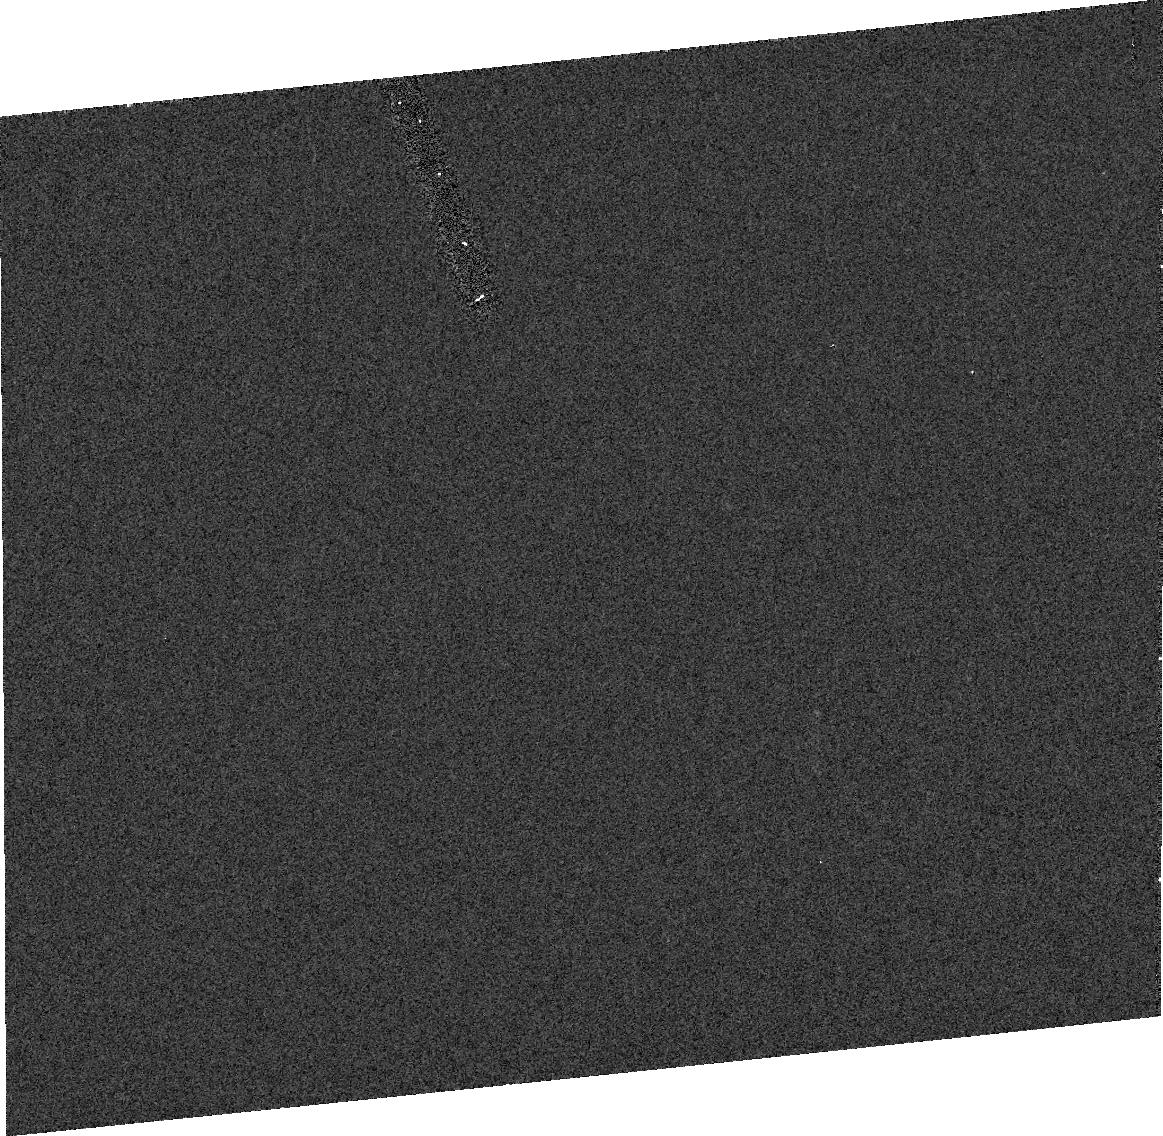
Target: MP23054. Instrument: ACS/HRC. Filter: F606W. Exposure: 2 min. Observation ID: j8s410020

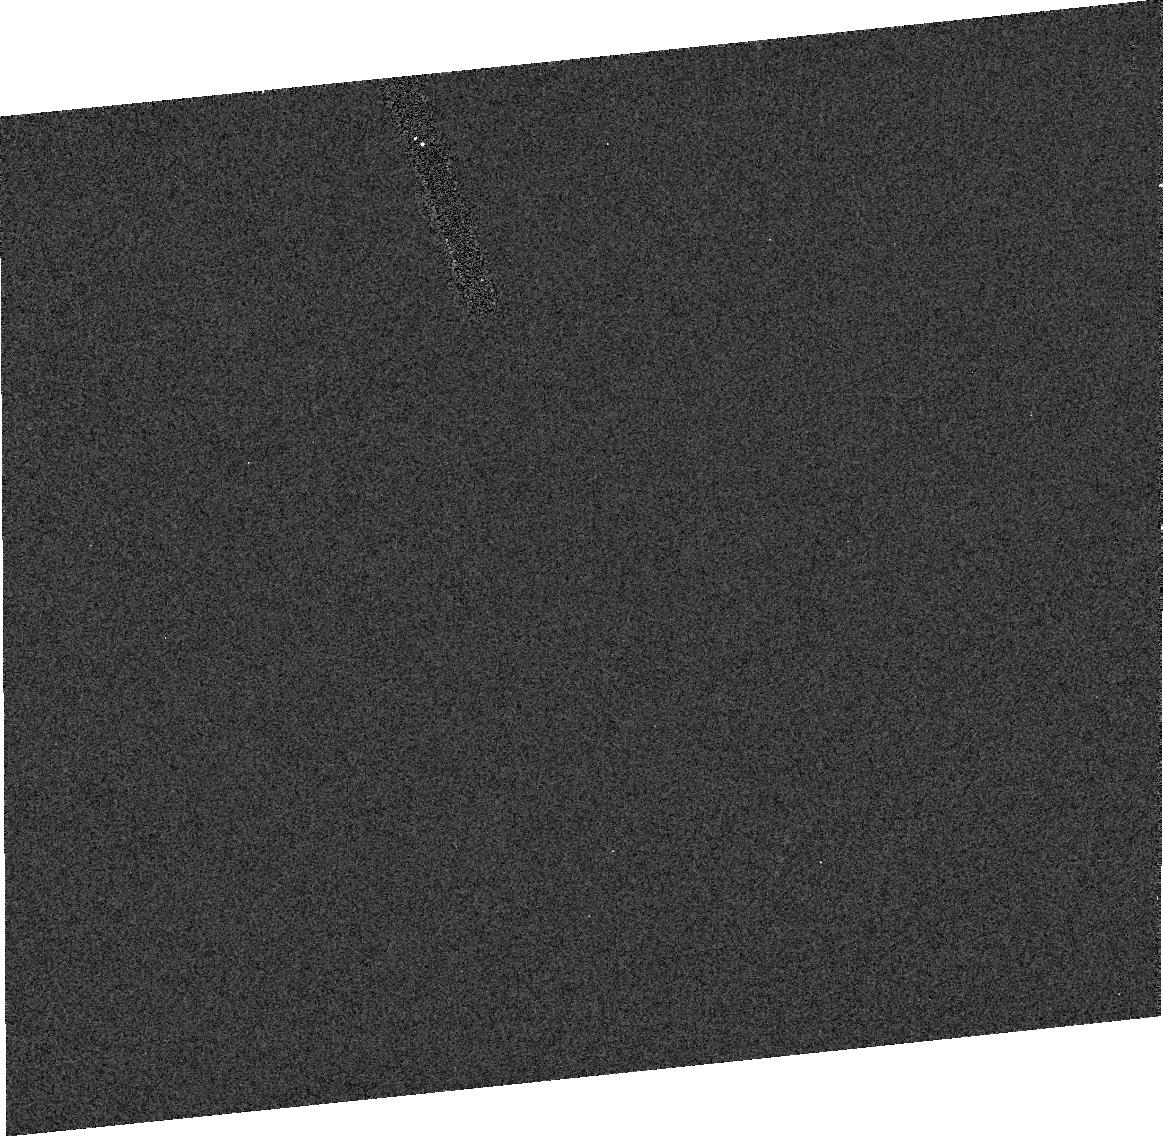
Target: MP25192. Instrument: ACS/HRC. Filter: F606W. Exposure: 2 min. Observation ID: j8s455010

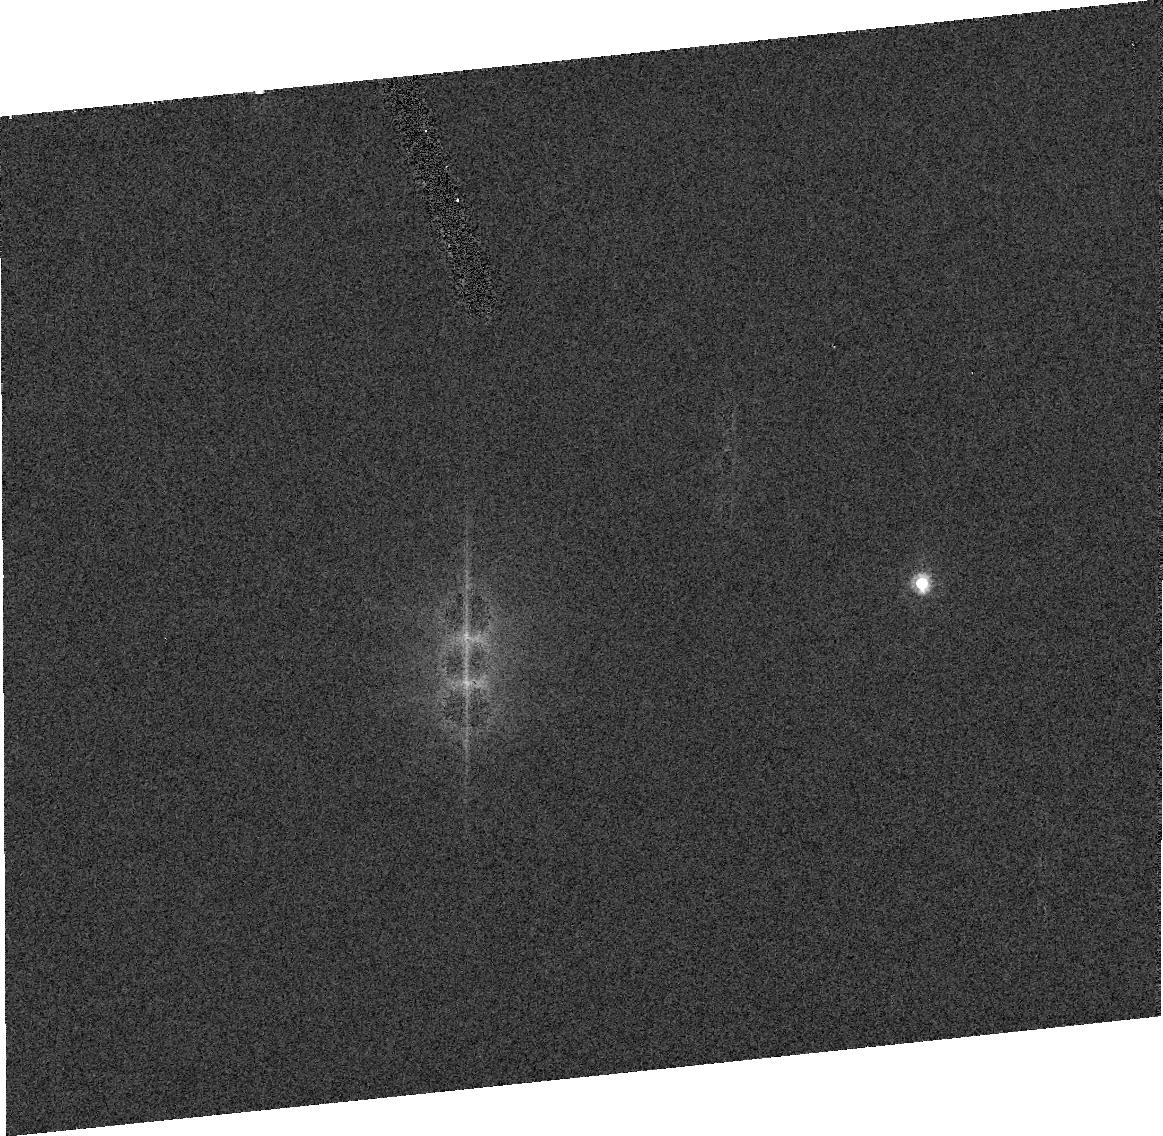
Target: MP26641. Instrument: ACS/HRC. Filter: F606W. Exposure: 2 min. Observation ID: j8s42d030

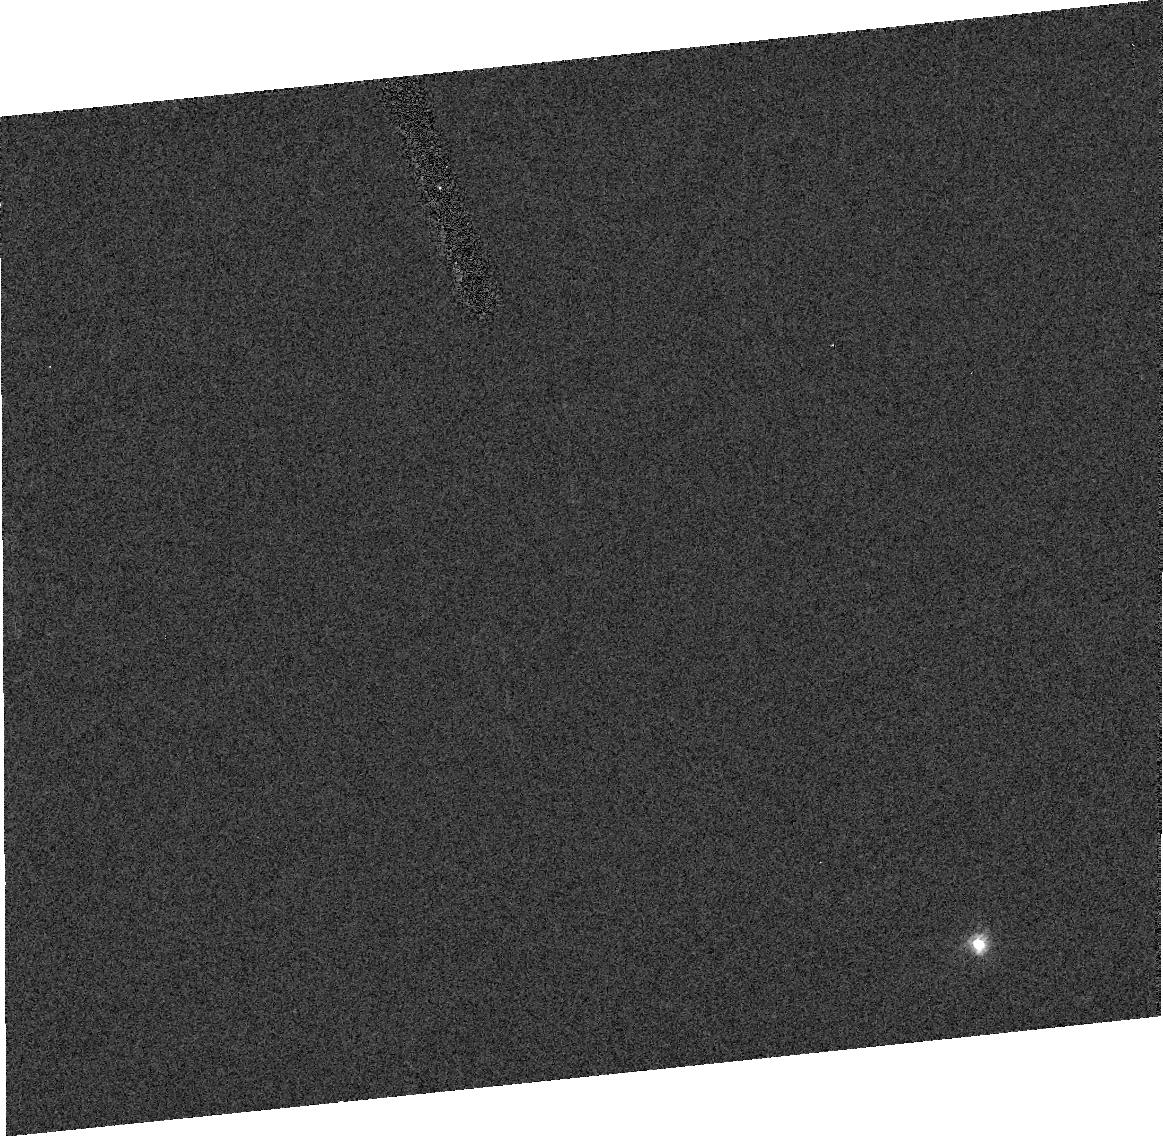
Target: MP48424. Instrument: ACS/HRC. Filter: F606W. Exposure: 2 min. Observation ID: j8s45c030

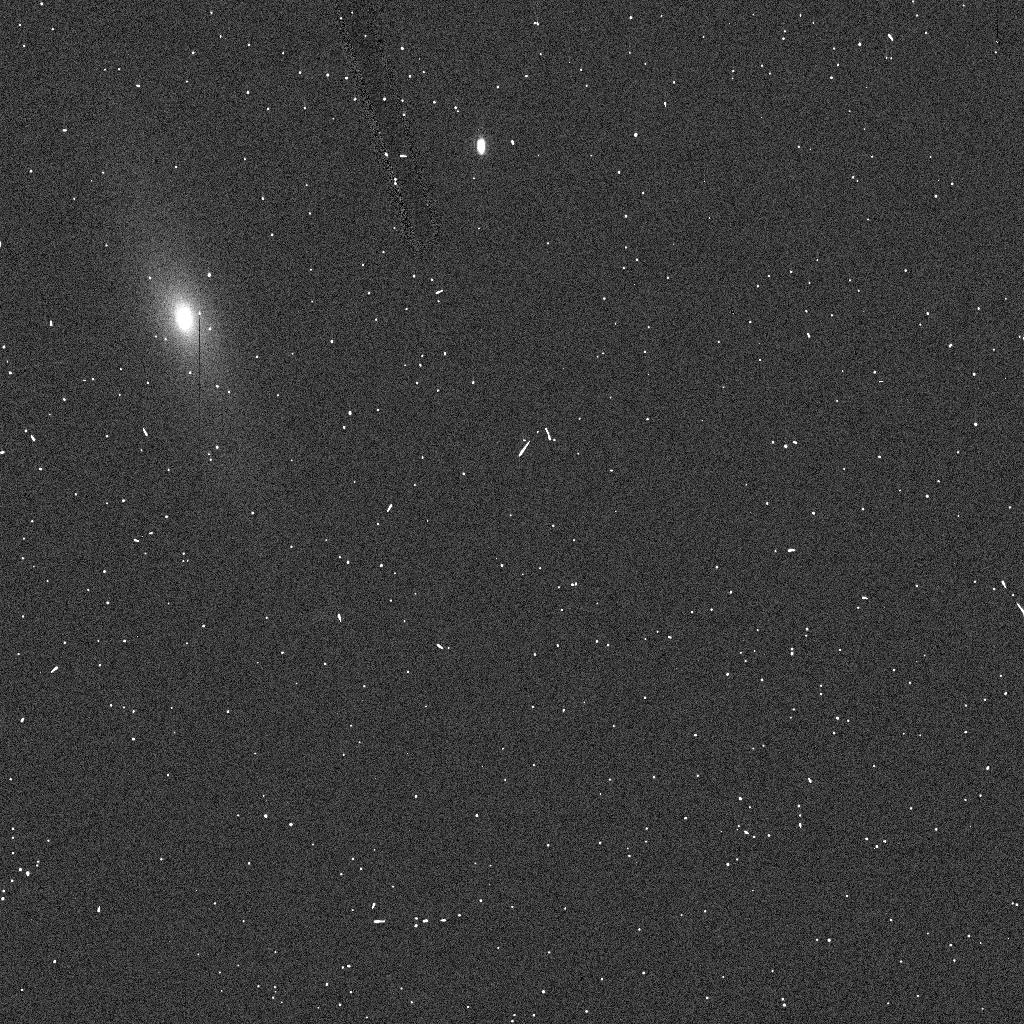
Target: MP54869. Instrument: ACS/HRC. Filter: F606W. Exposure: 1 min. Observation ID: j8s42eeyq

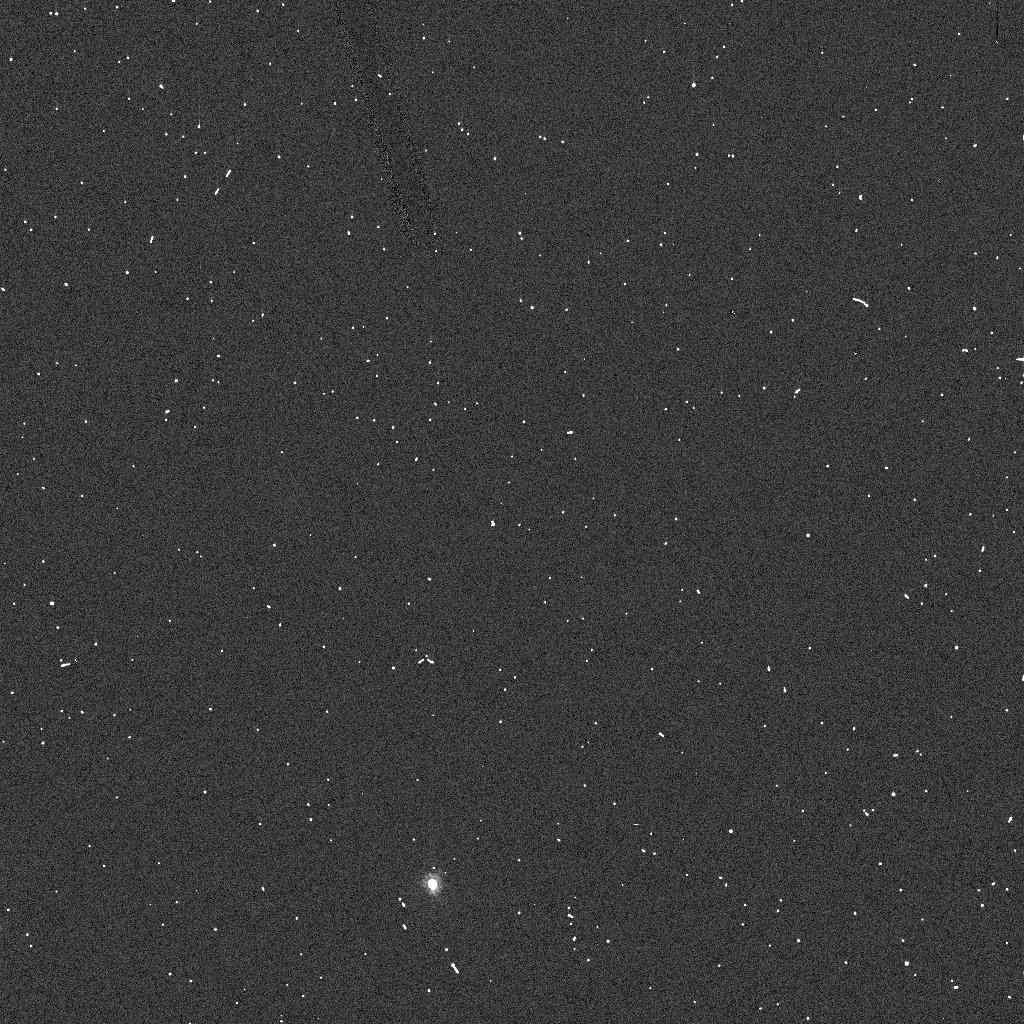
Target: MP11768. Instrument: ACS/HRC. Filter: F606W. Exposure: 1 min. Observation ID: j8s436lzq

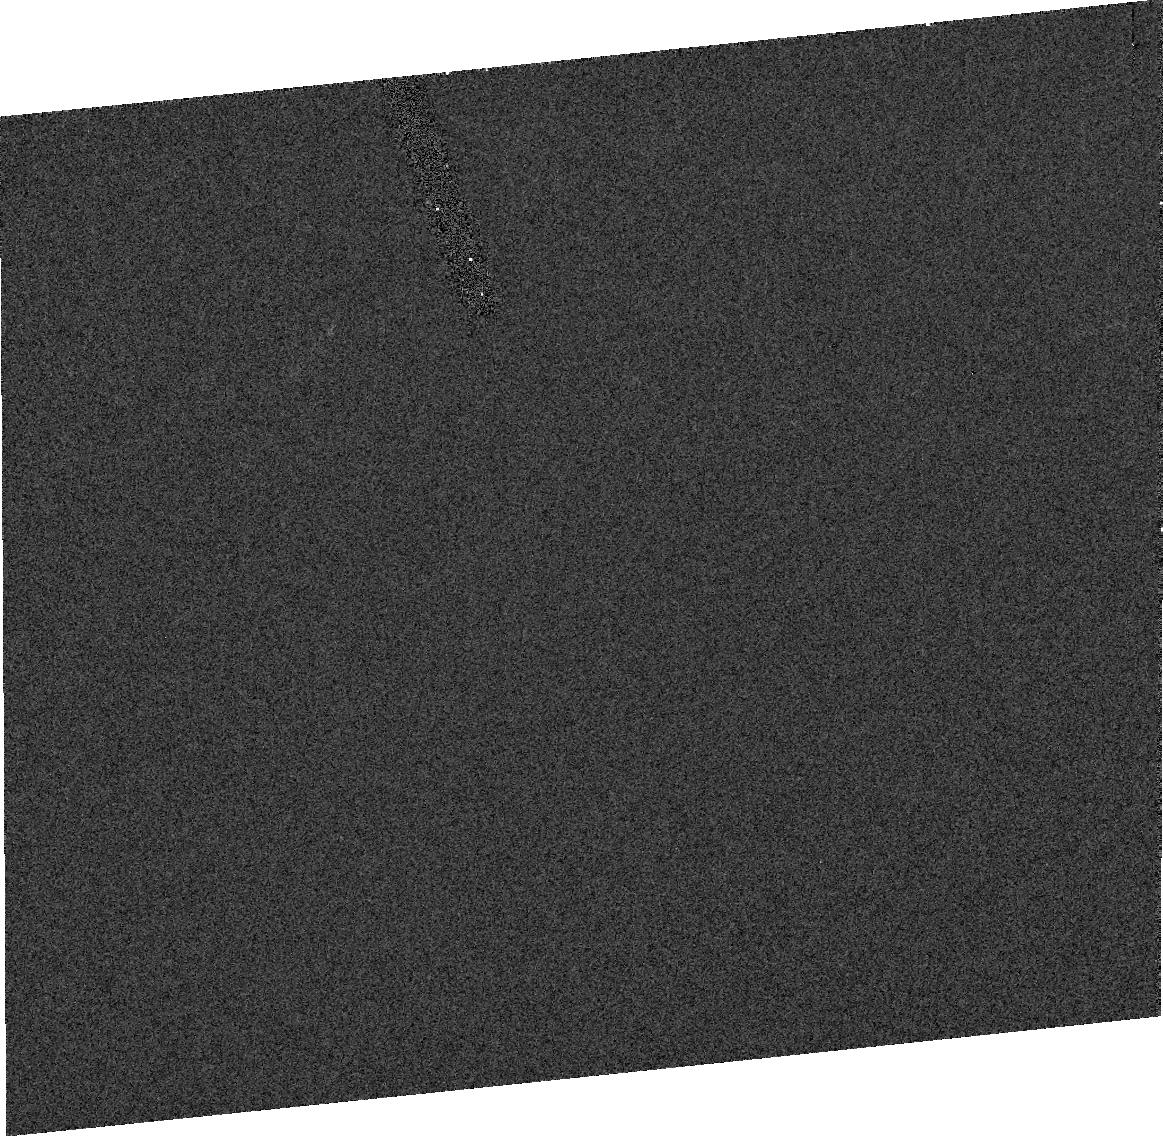
Target: MP27705. Instrument: ACS/HRC. Filter: F606W. Exposure: 2 min. Observation ID: j8s48d040

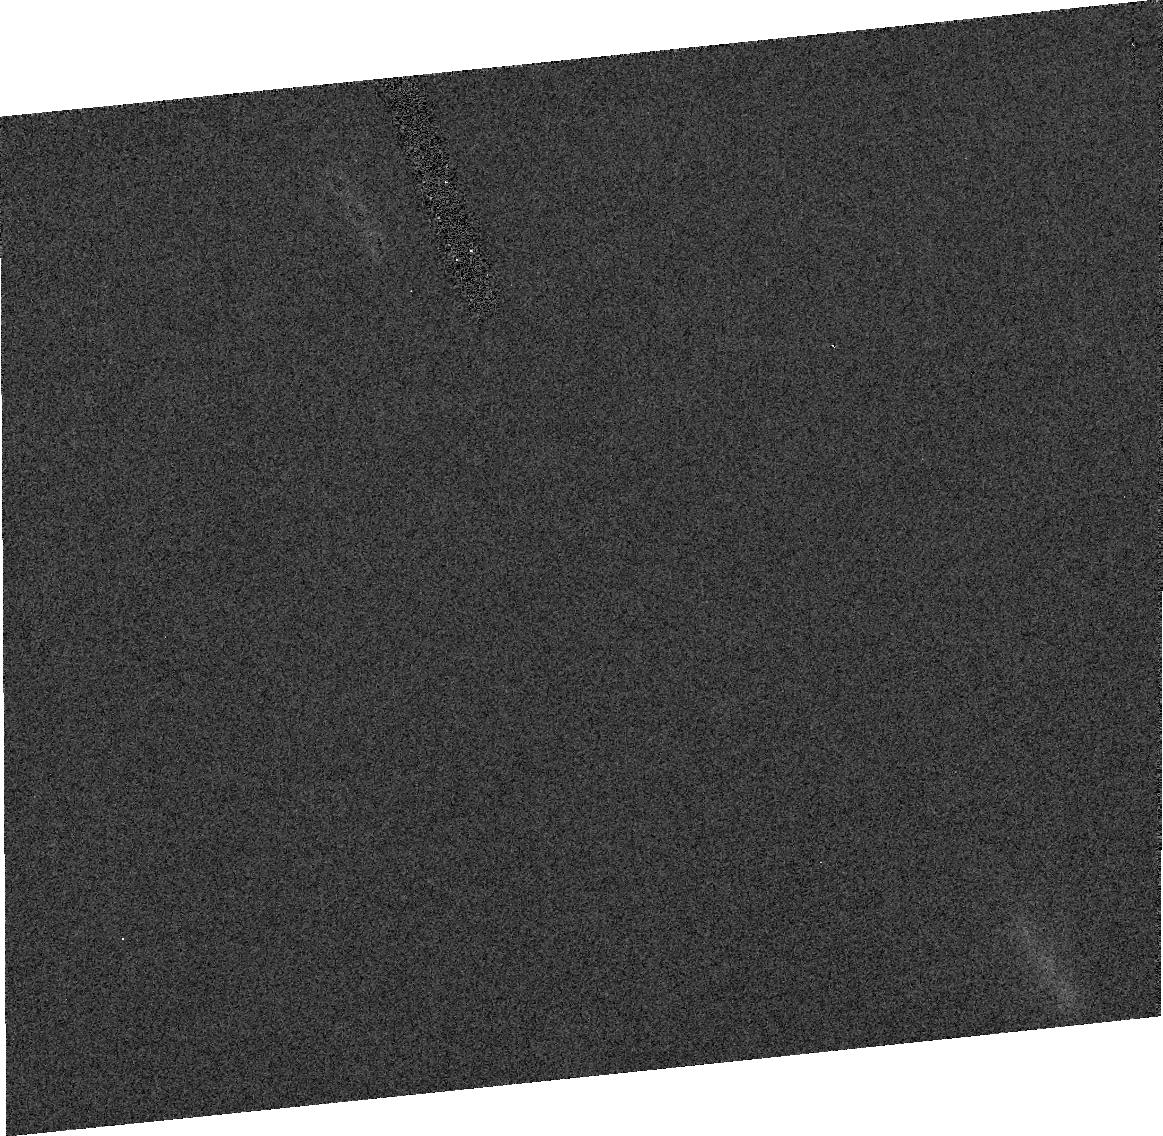
Target: MP8624. Instrument: ACS/HRC. Filter: F606W. Exposure: 2 min. Observation ID: j8s42b040

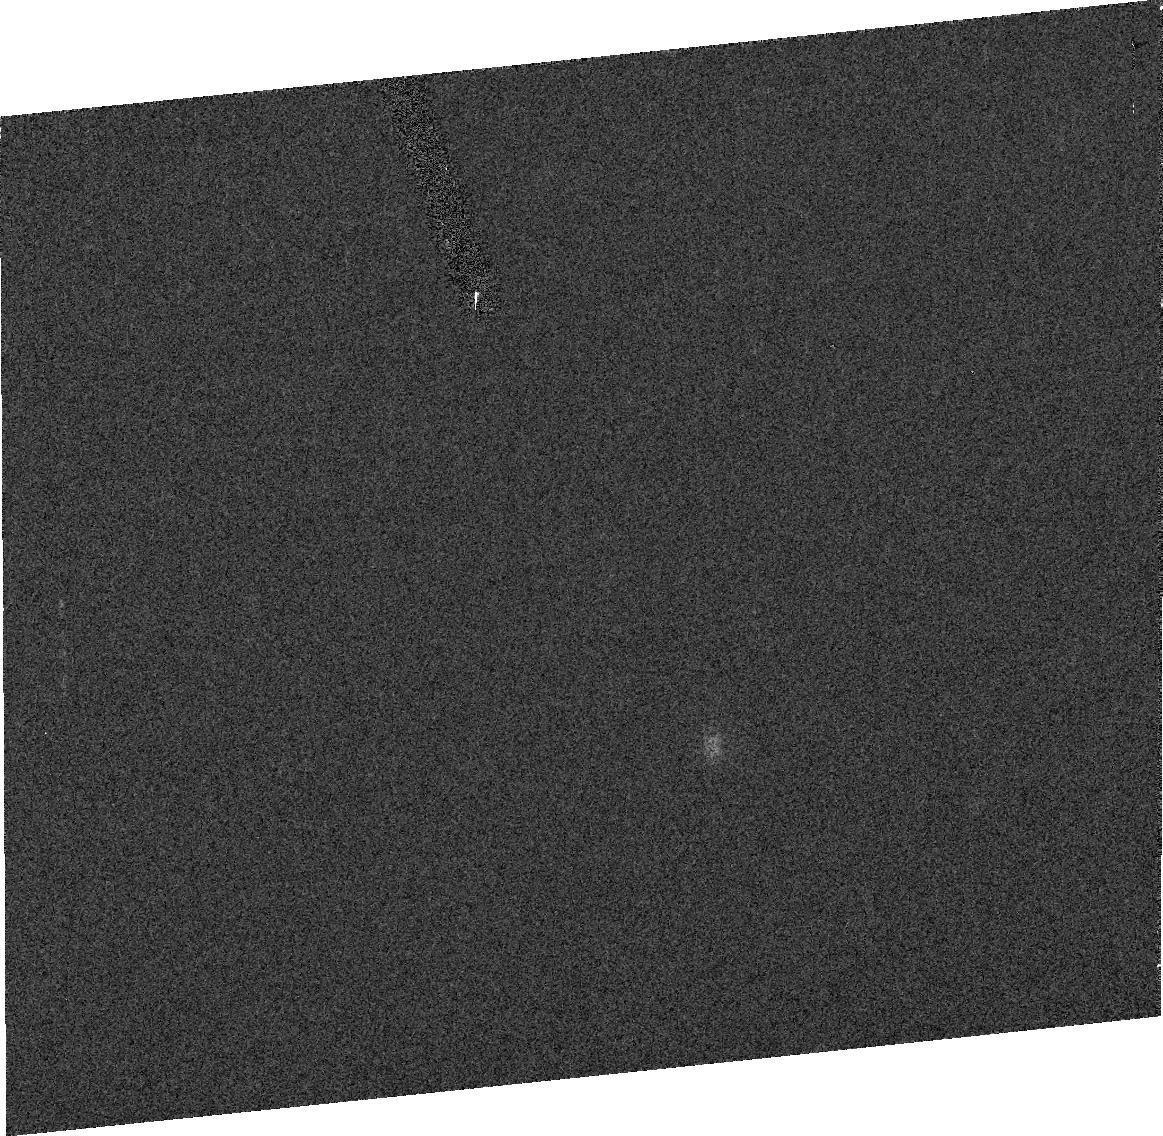
Target: MP2001QF18. Instrument: ACS/HRC. Filter: F606W. Exposure: 2 min. Observation ID: j8s40b040

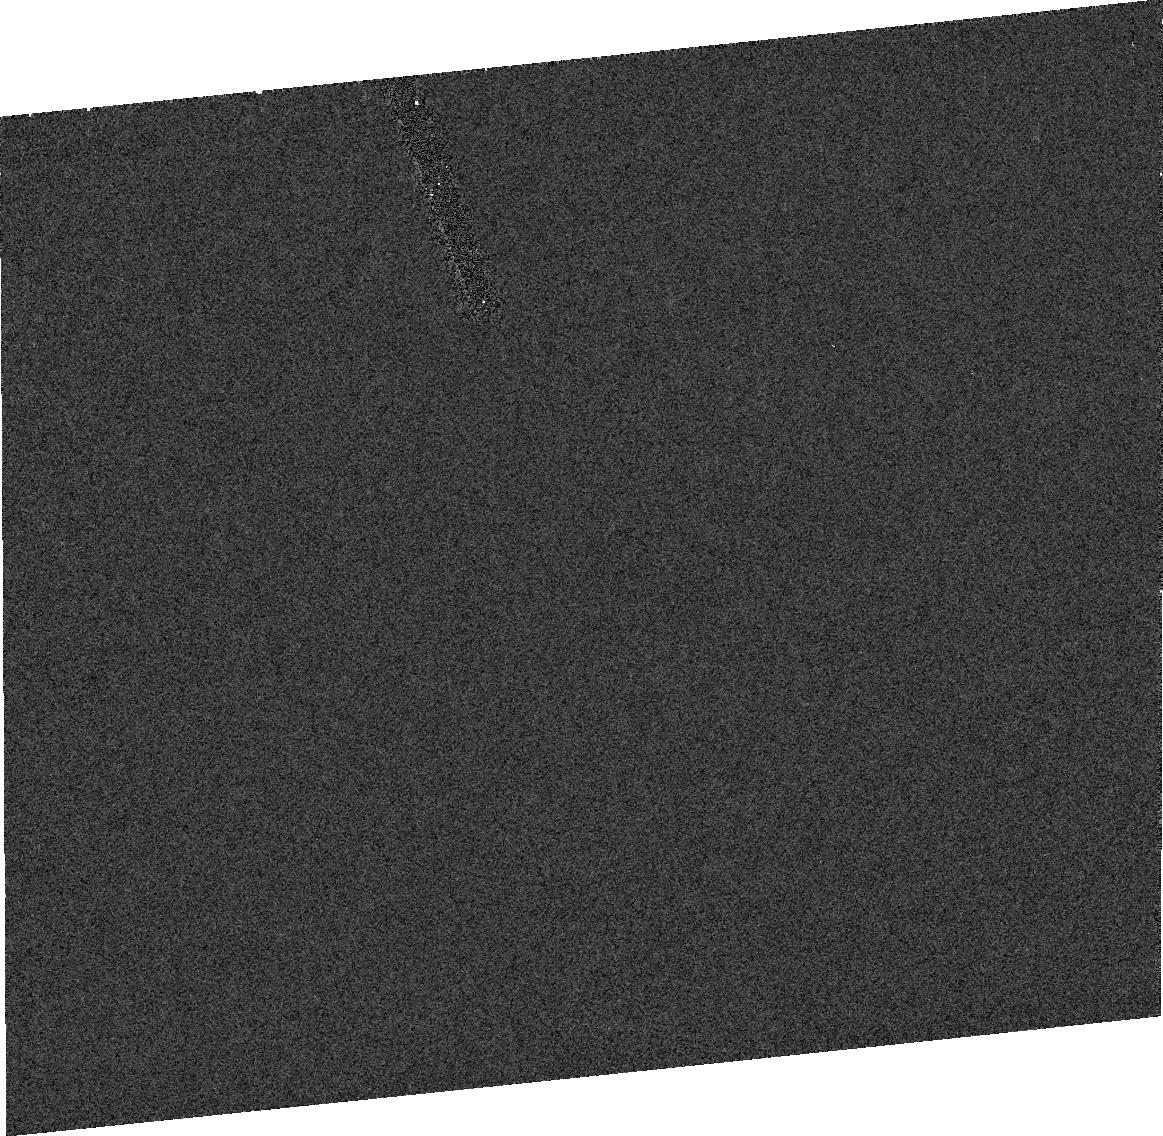
Target: MP25820. Instrument: ACS/HRC. Filter: F606W. Exposure: 2 min. Observation ID: j8s42a040

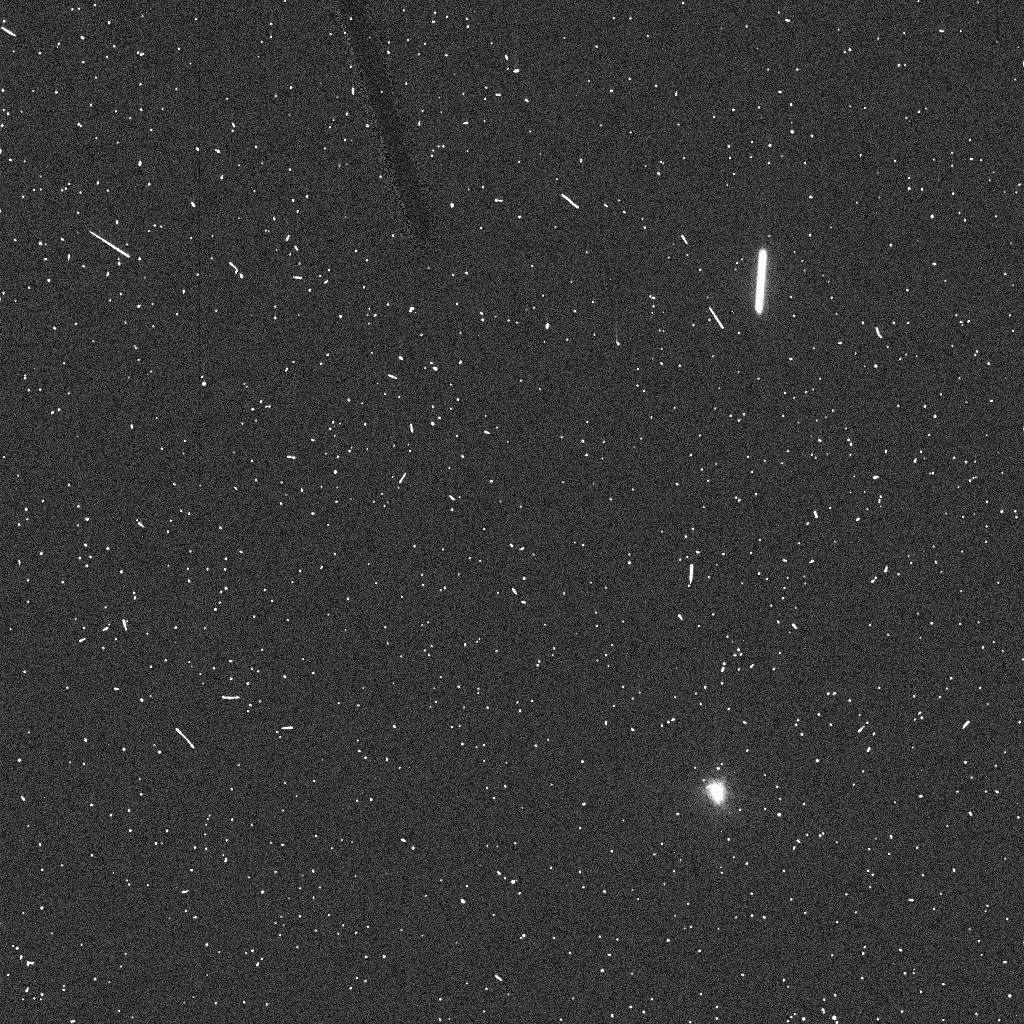
Target: MP7689. Instrument: ACS/HRC. Filter: F606W. Exposure: 3 min. Observation ID: j8s45brfq

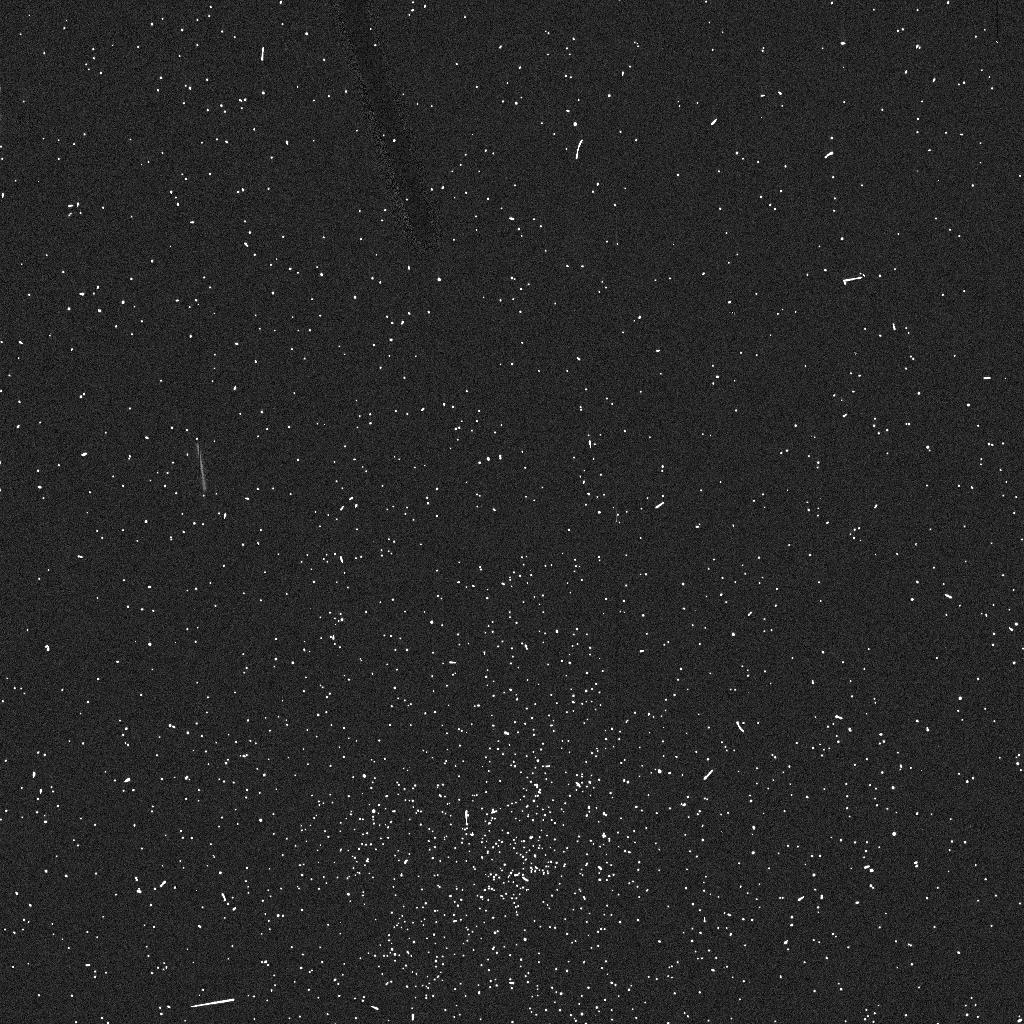
Target: MP13765. Instrument: ACS/HRC. Filter: F606W. Exposure: 3 min. Observation ID: j8s403mbq

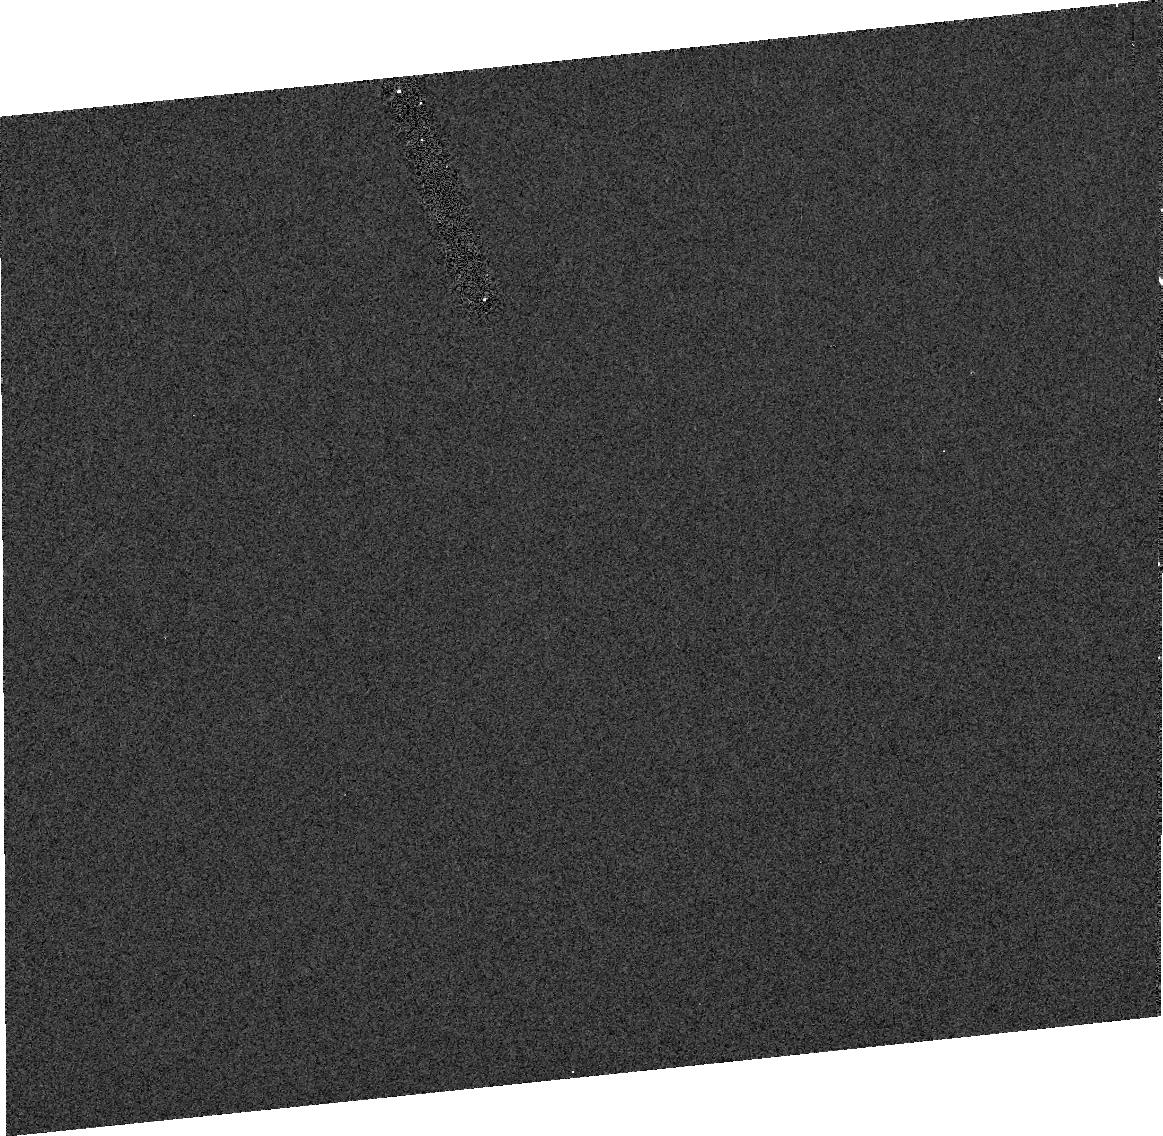
Target: MP37360. Instrument: ACS/HRC. Filter: F606W. Exposure: 2 min. Observation ID: j8s43b010

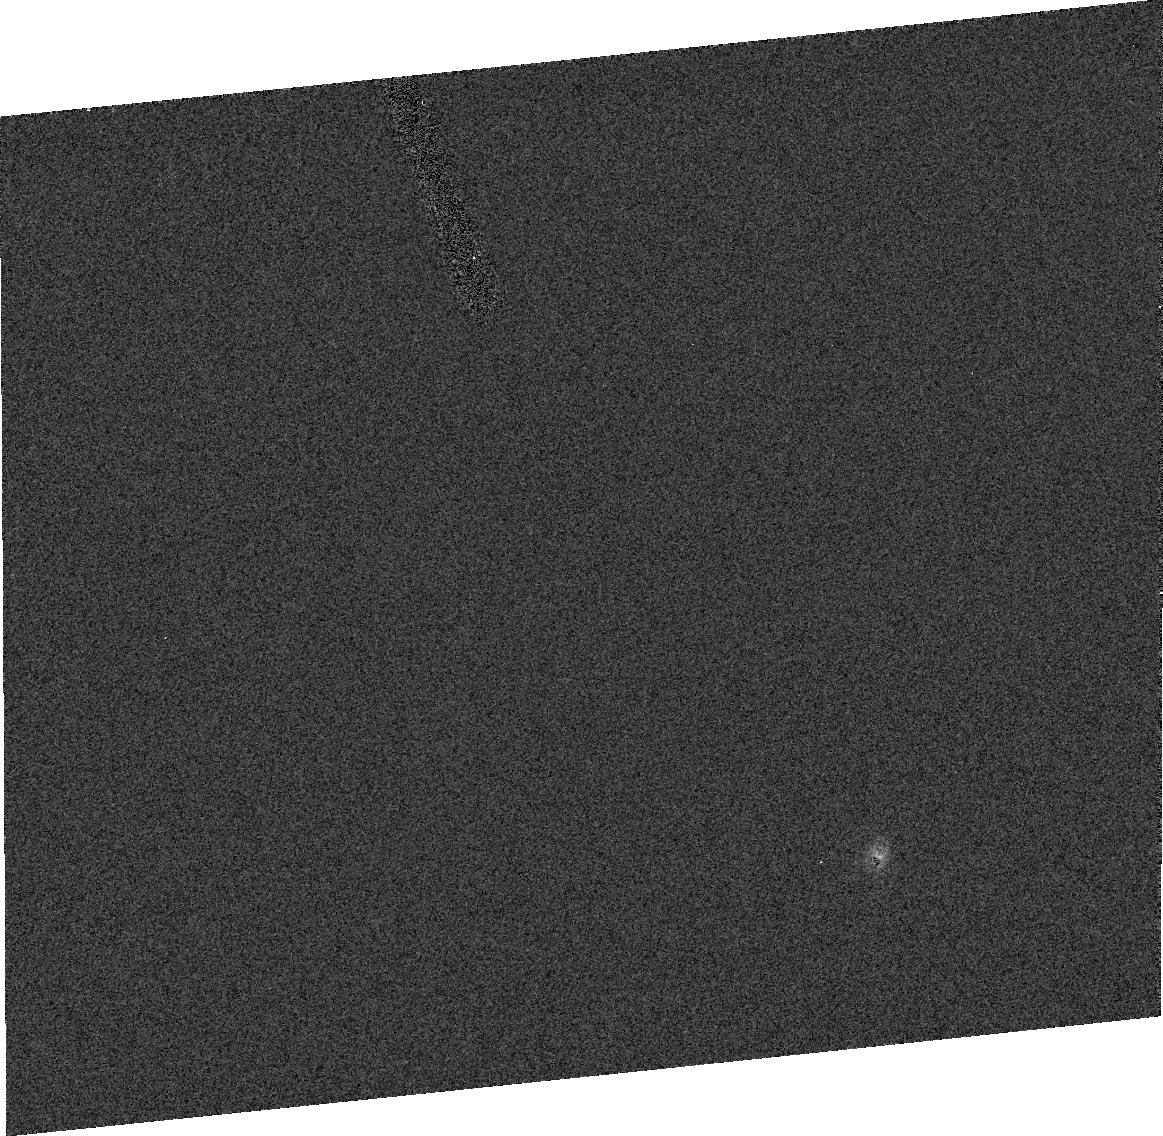
Target: MP17246. Instrument: ACS/HRC. Filter: F606W. Exposure: 2 min. Observation ID: j8s46a030

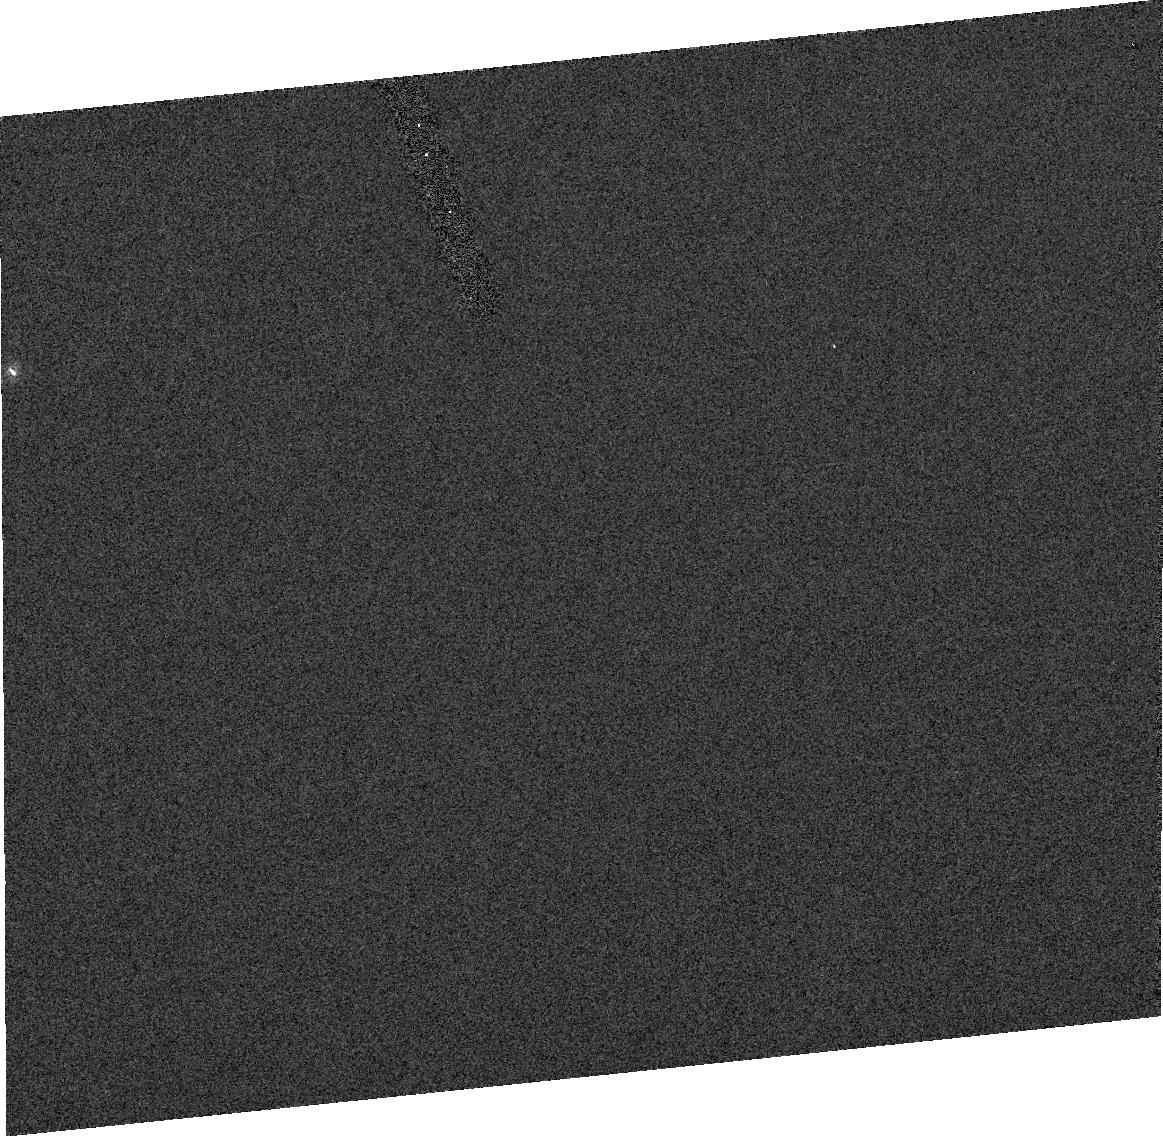
Target: MP51068. Instrument: ACS/HRC. Filter: F606W. Exposure: 2 min. Observation ID: j8s41f040

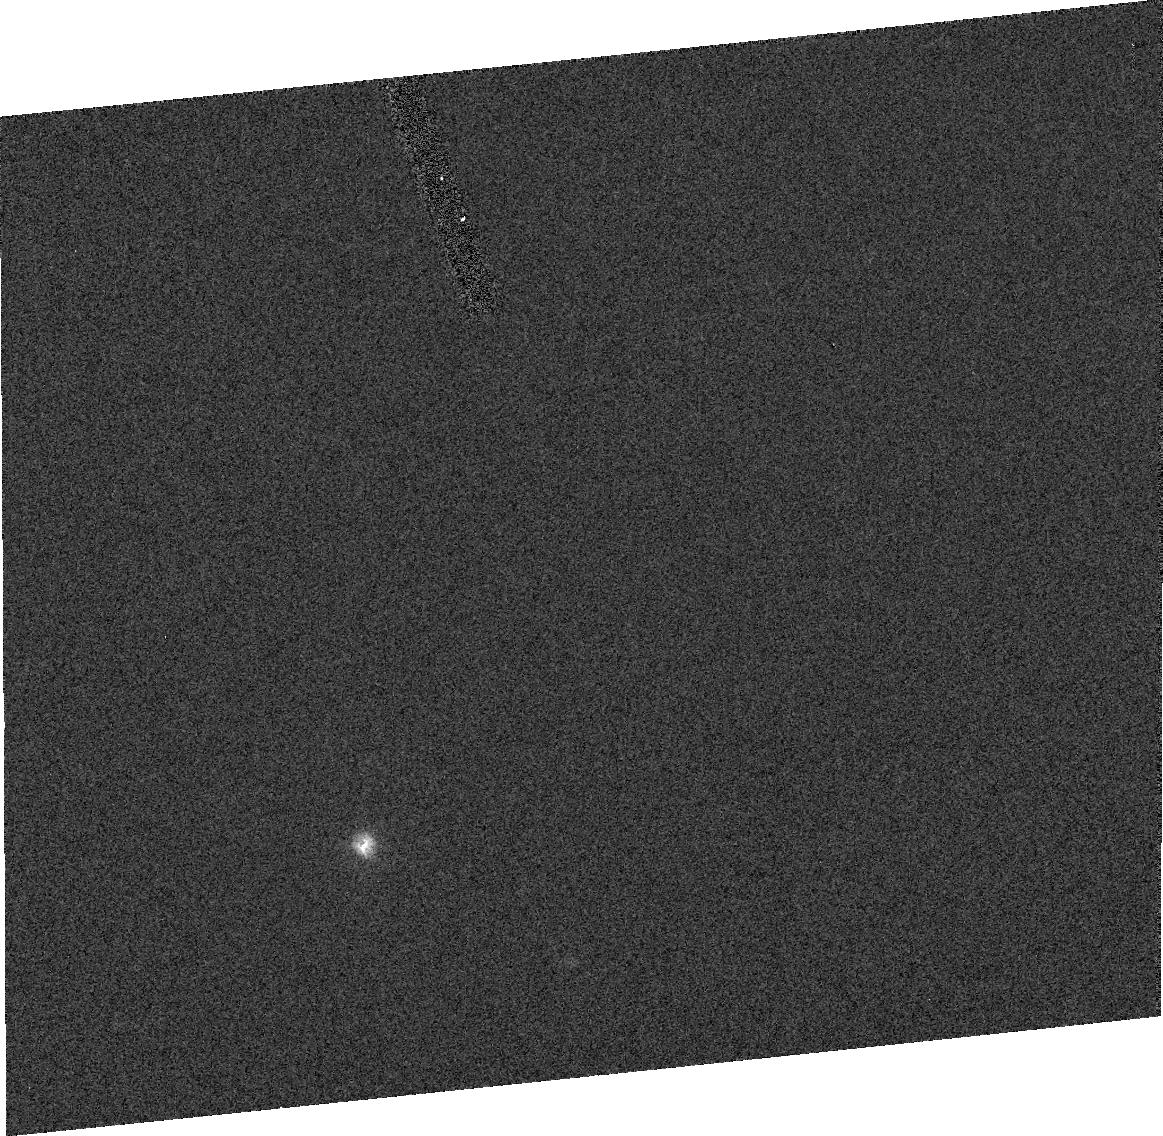
Target: MP51914. Instrument: ACS/HRC. Filter: F606W. Exposure: 2 min. Observation ID: j8s429040

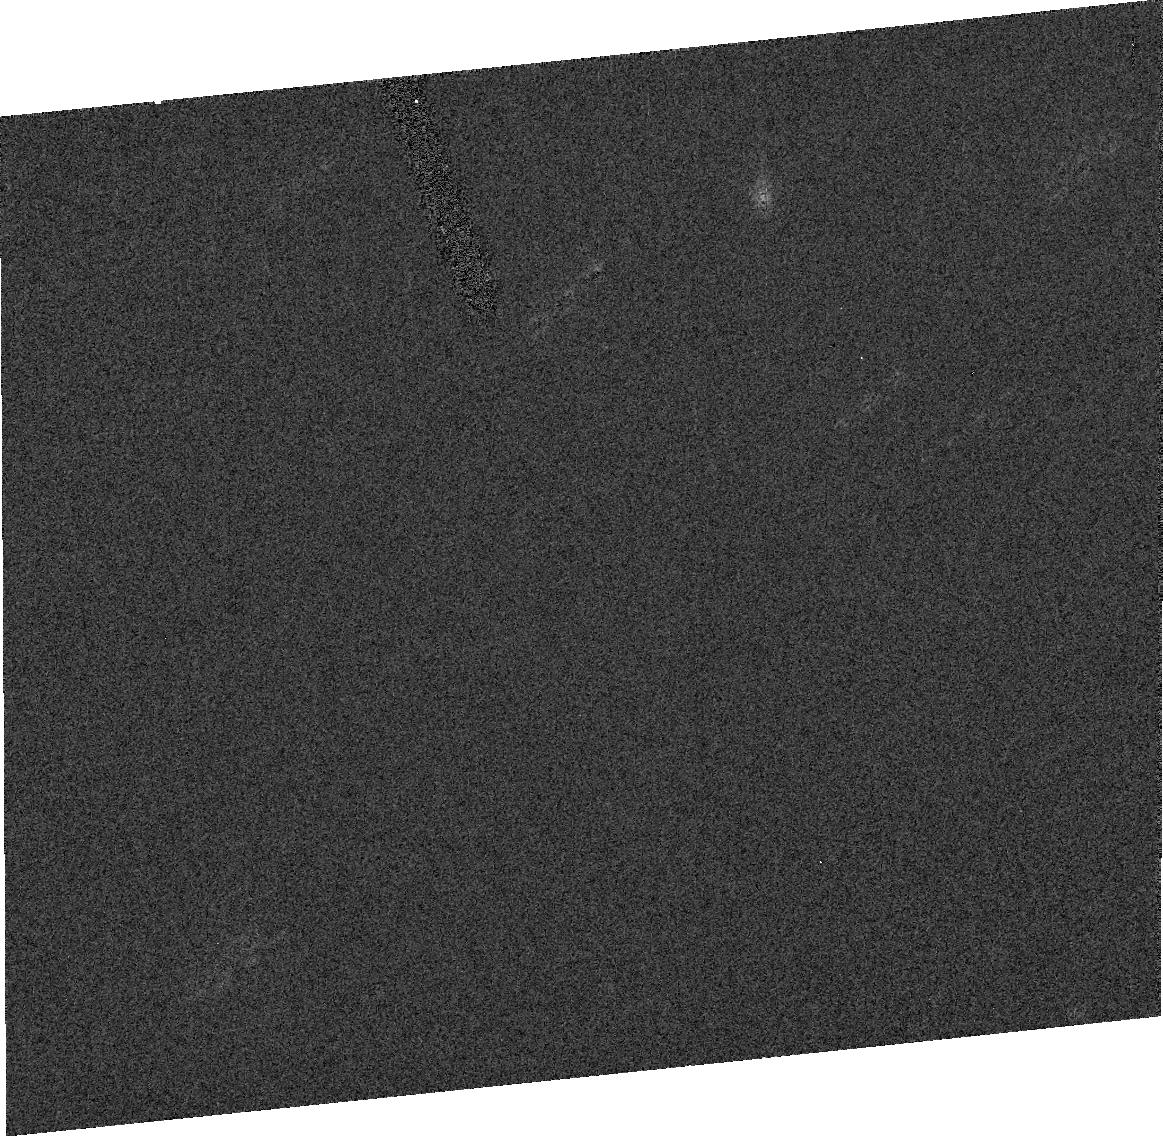
Target: MP52551. Instrument: ACS/HRC. Filter: F606W. Exposure: 2 min. Observation ID: j8s43c020

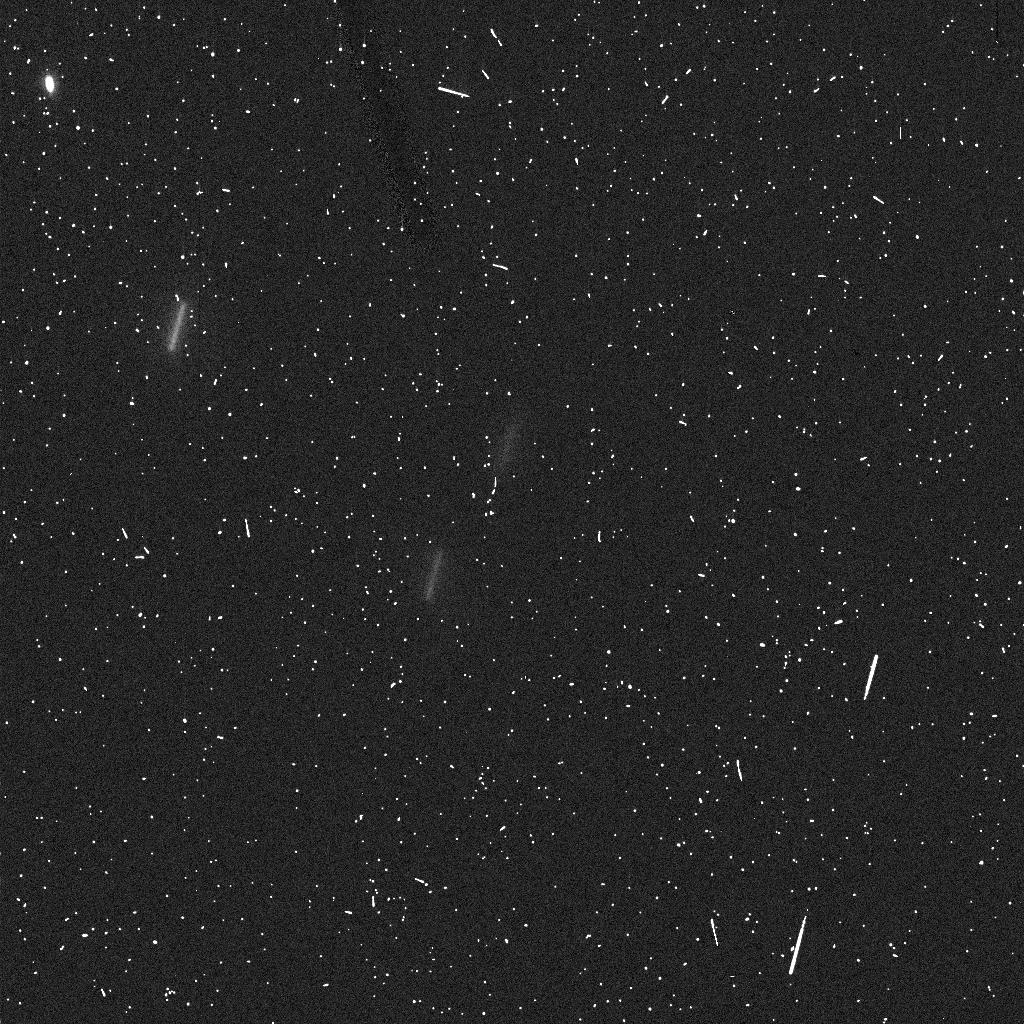
Target: MP28271. Instrument: ACS/HRC. Filter: F606W. Exposure: 3 min. Observation ID: j8s406grq

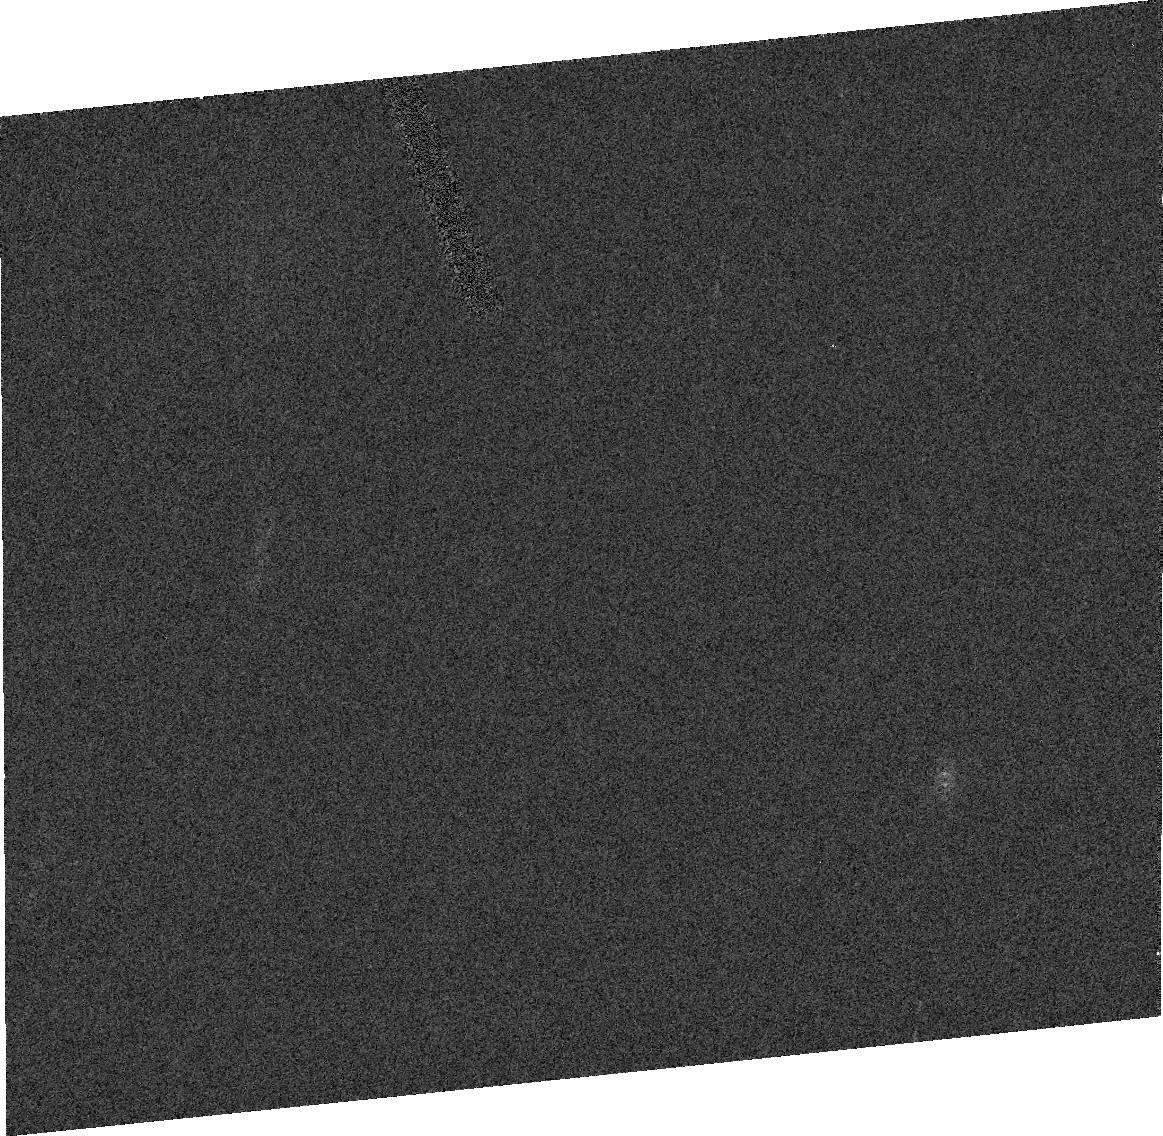
Target: MP40782. Instrument: ACS/HRC. Filter: F606W. Exposure: 2 min. Observation ID: j8s408030

An Imaging Survey of the Statistical Frequency of Binaries Among Exceptionally-Young Dynamical Families in the Main Asteroid Belt (PI: Merline, William J.)

We propose an ambitious SNAPSHOT program to determine the frequency of binaries among two very young asteroid families in the Main Belt, with potentially profound implications. These families (of C- and S-type) have recently been discovered (Nesvorny et al. 2002, Nature 417, 720), through dynamical modeling, to have been formed at 5.8 MY and 8.3 MY ago in catastrophic impact events. This is the first time such precise and young ages have been assigned to a family. Main-belt binaries are almost certainly produced by collisions, and we would expect a young family to have a significantly higher frequency of binaries than the background, because they may not yet have been destroyed by impact or longer-term gravitational instabilities. In fact, one of the prime observables from such an event should be the propensity for satellites. This is the best way that new numerical models for binary production by collisions (motivated largely by our ground-based discoveries of satellites among larger asteroids), can be validated and calibrated. HST is the only facility that can be used to search for binaries among such faint objects (V>17.5). We will also measure two control clusters, one being an "old" family, and the other a collection of background asteroids that do not have a family association, and further compare with our determined value for the frequency of large main-belt binaries (2%). We request visits to 180 targets, using ACS/HRC.